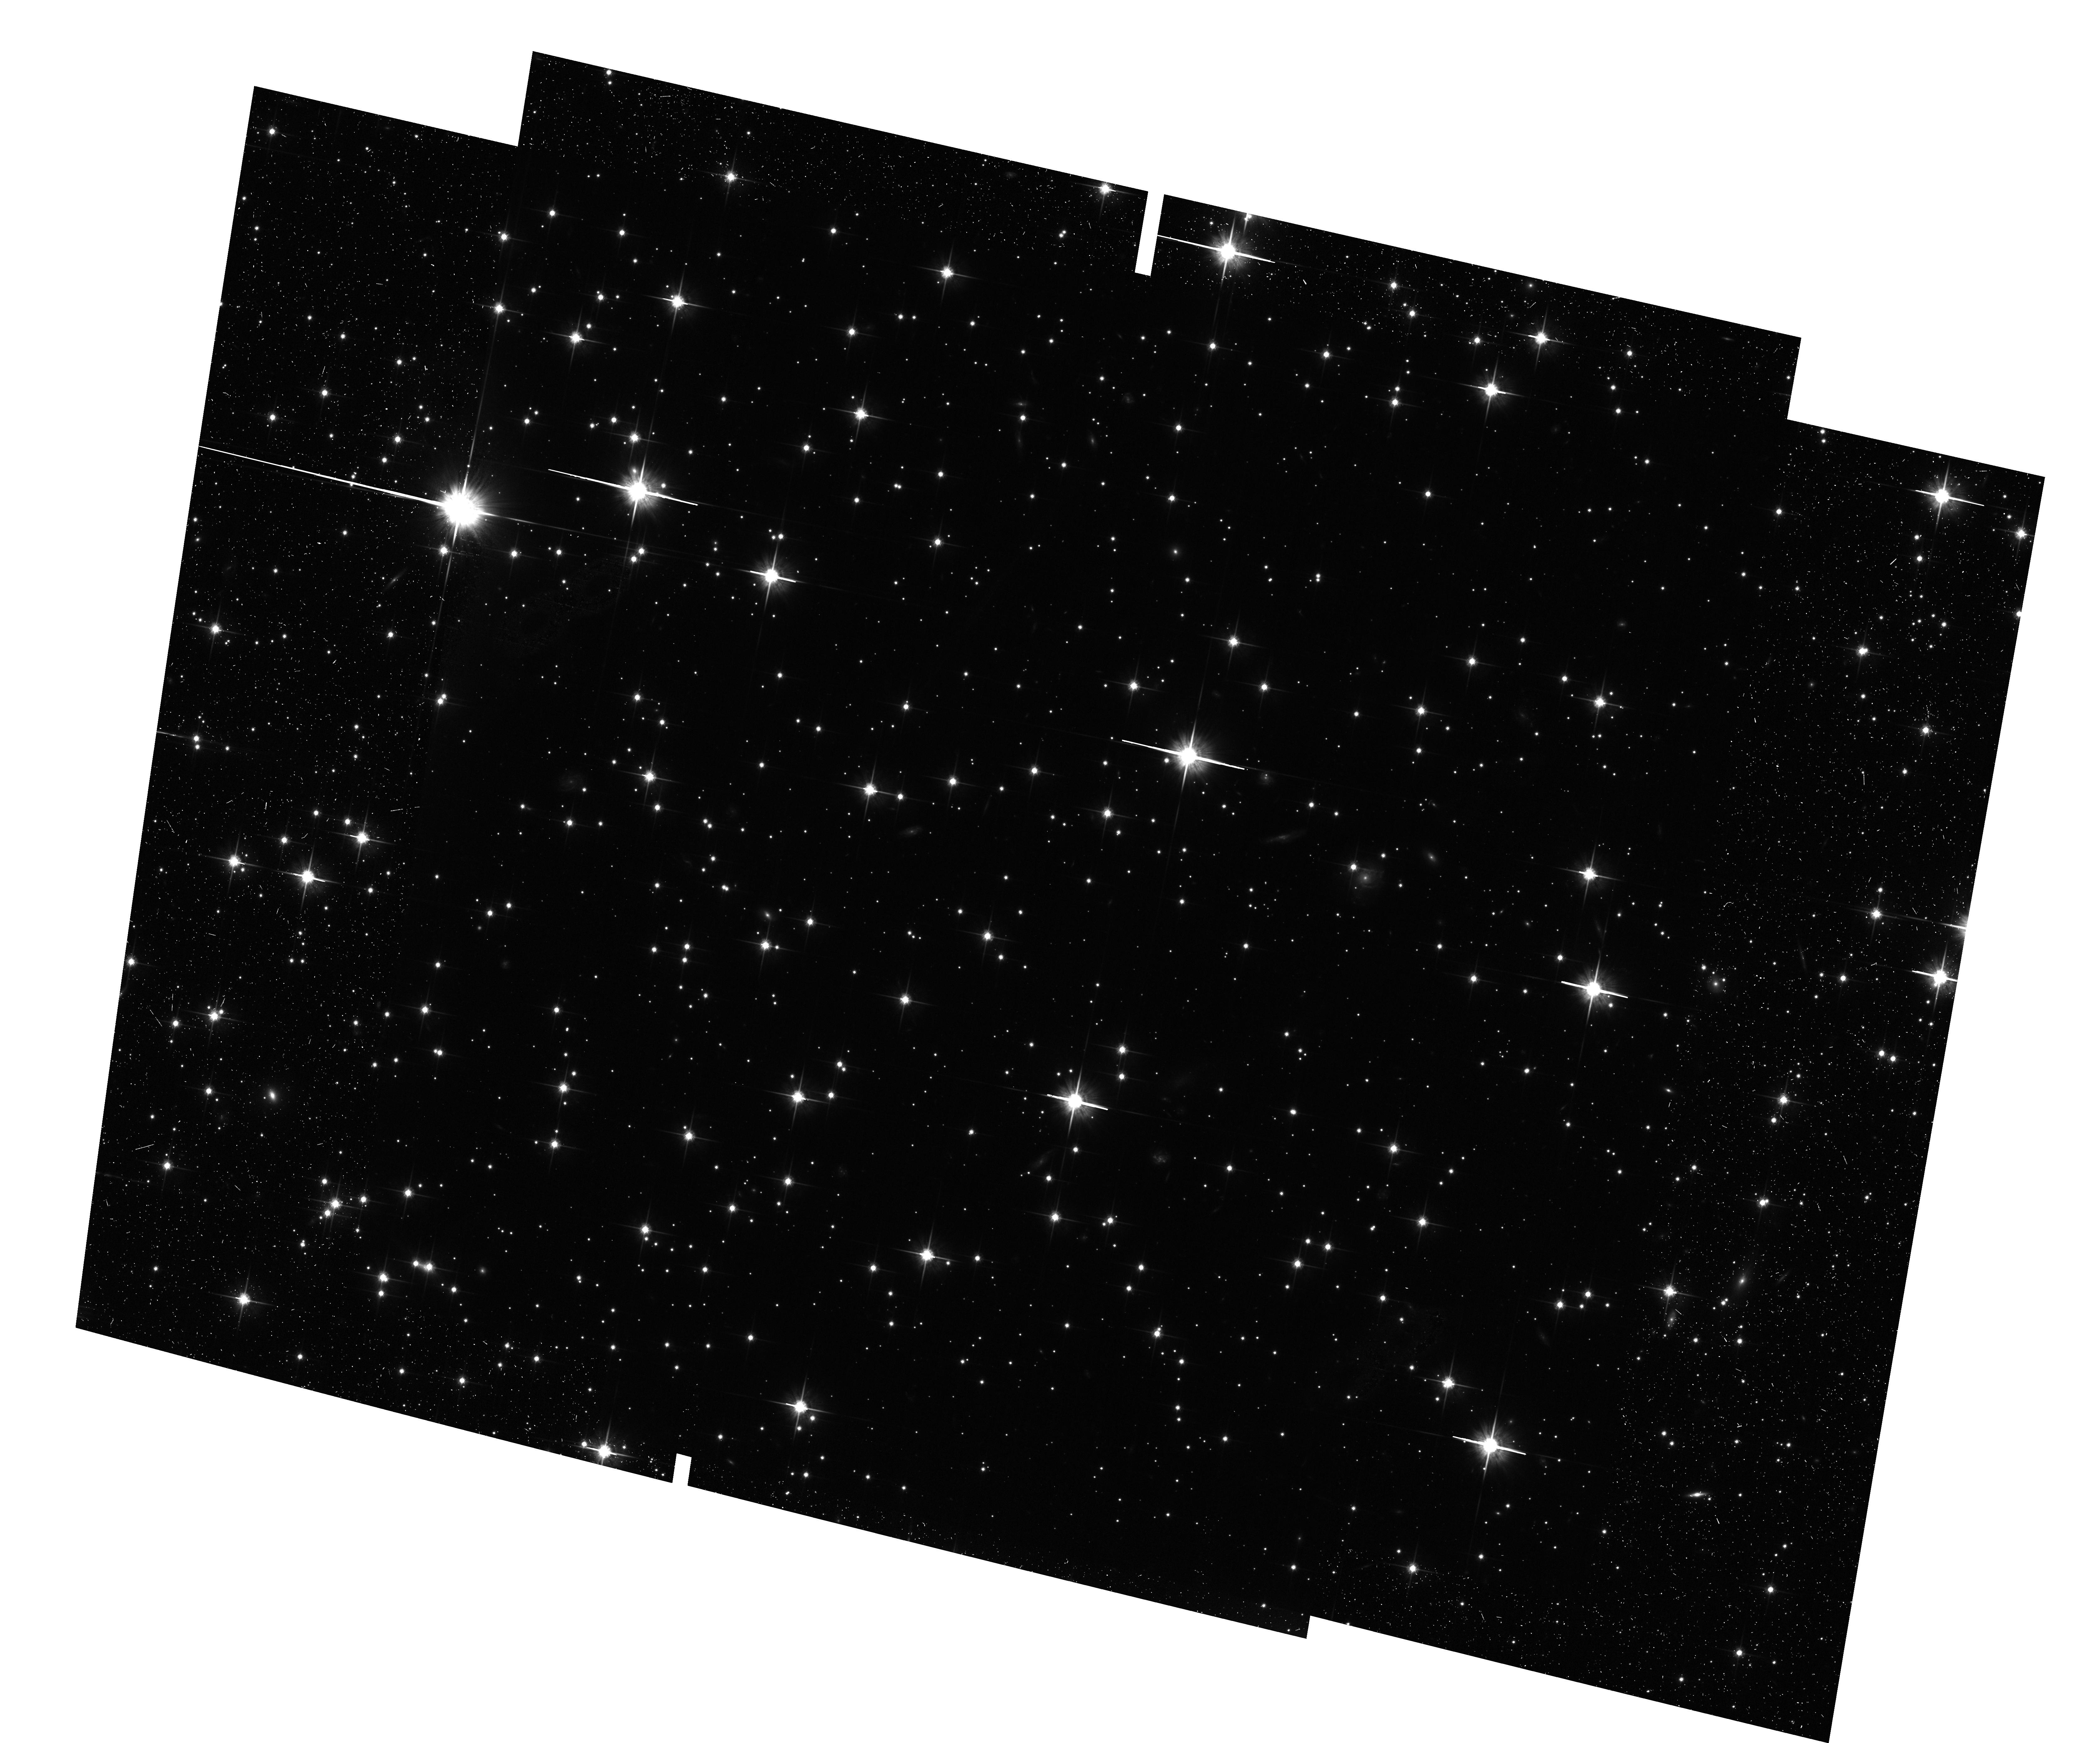
Target: NGC-6819-SHIFTED. Instrument: ACS/WFC. Filter: F814W. Exposure: 24 min. Observation ID: hst_12669_04_acs_wfc_f814w_jbop04

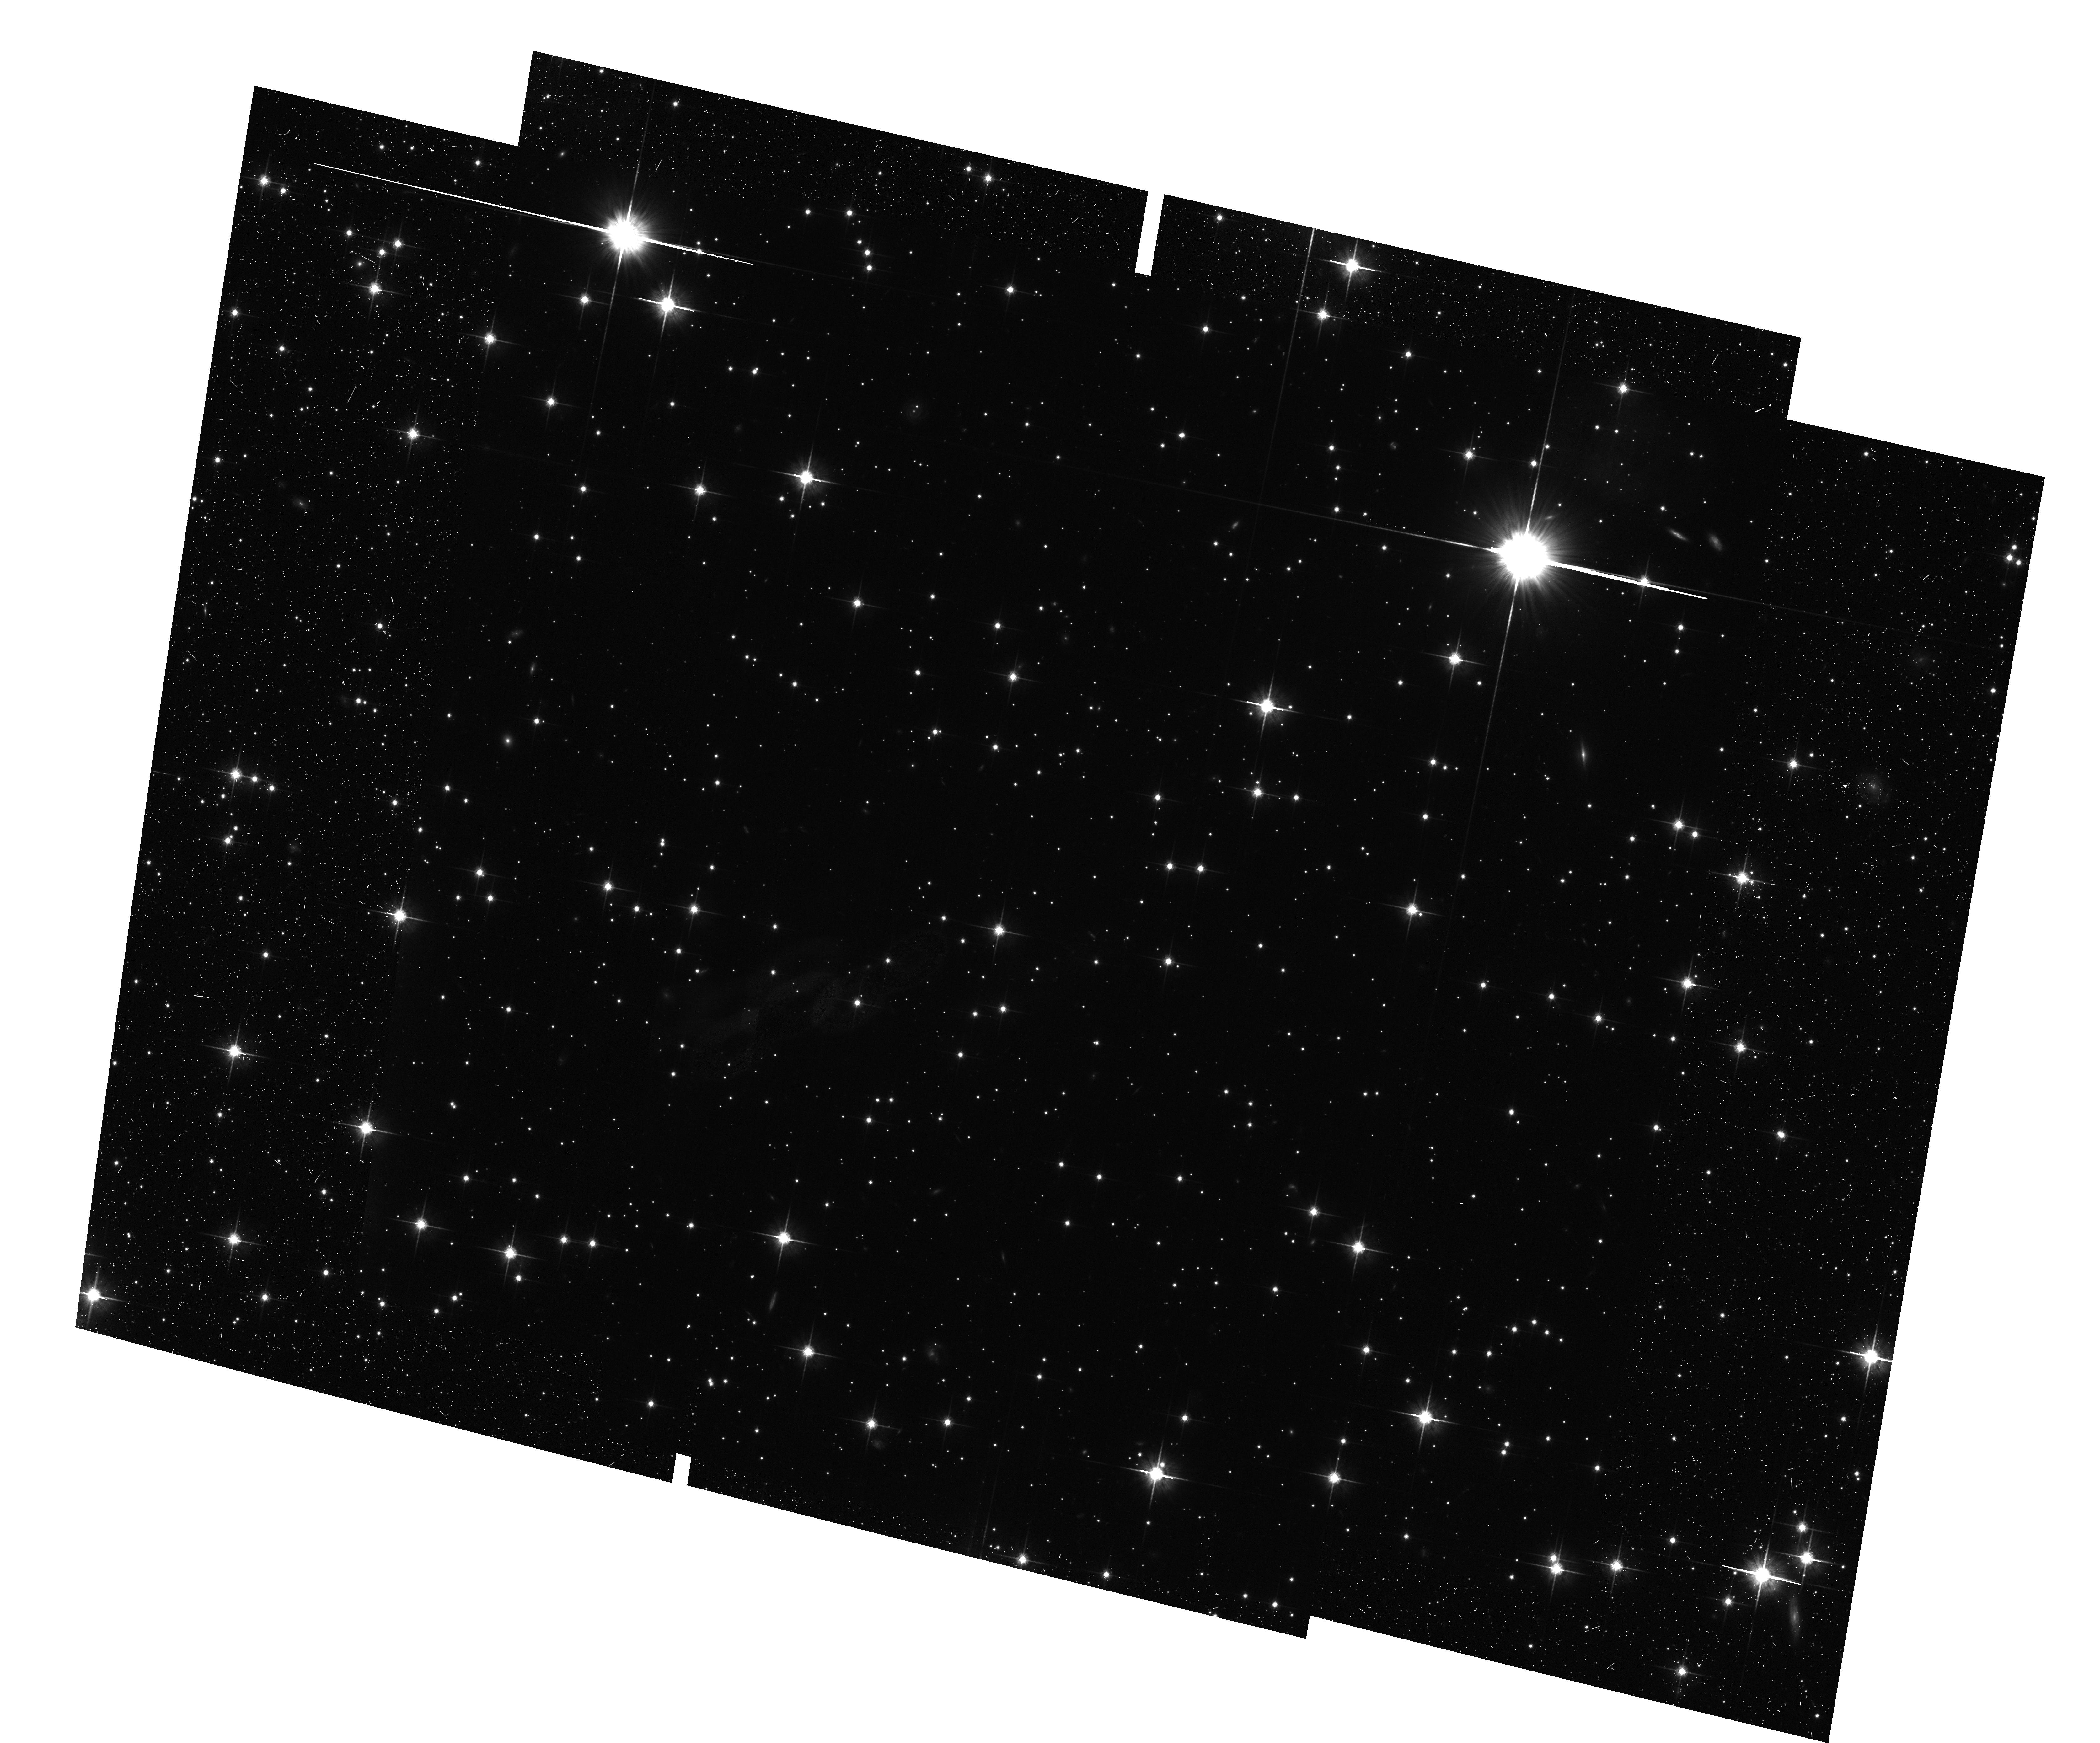
Target: NGC-6819-SHIFTED. Instrument: ACS/WFC. Filter: F814W. Exposure: 24 min. Observation ID: hst_12669_03_acs_wfc_f814w_jbop03

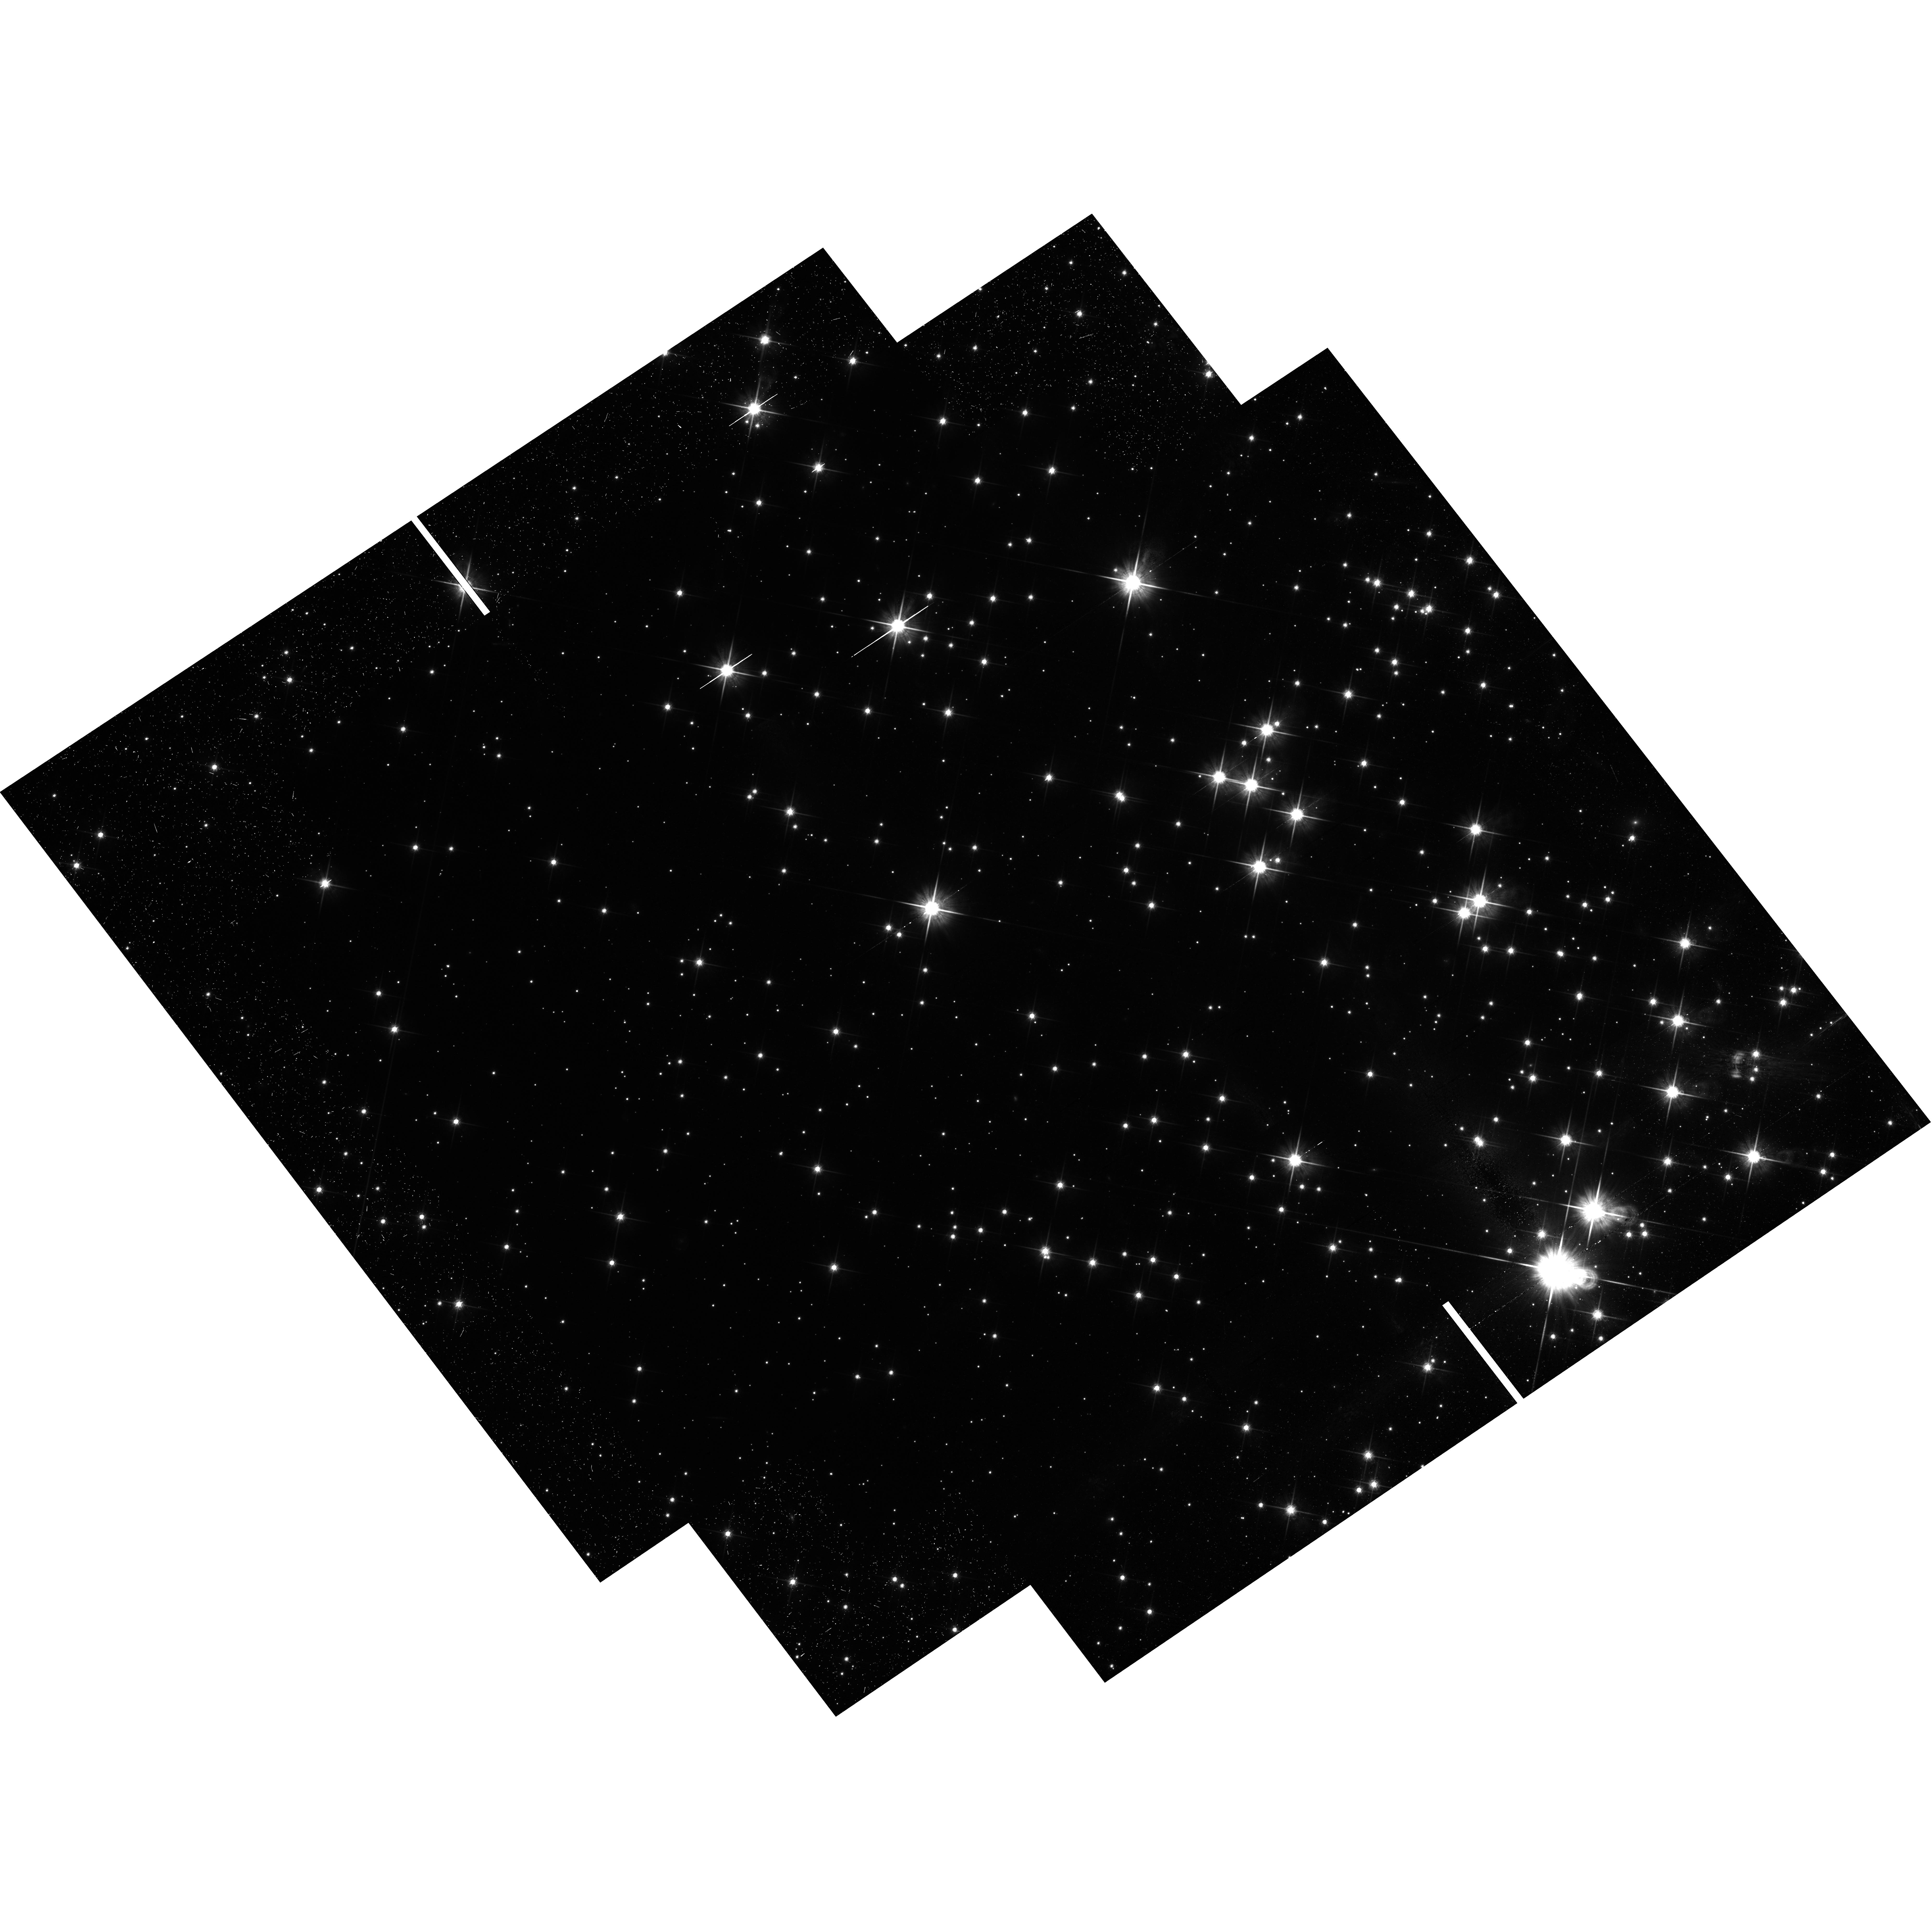
Target: NGC-6819-SHIFTED. Instrument: WFC3/UVIS. Filter: F814W. Exposure: 41 min. Observation ID: hst_12669_02_wfc3_uvis_f814w_ibop02

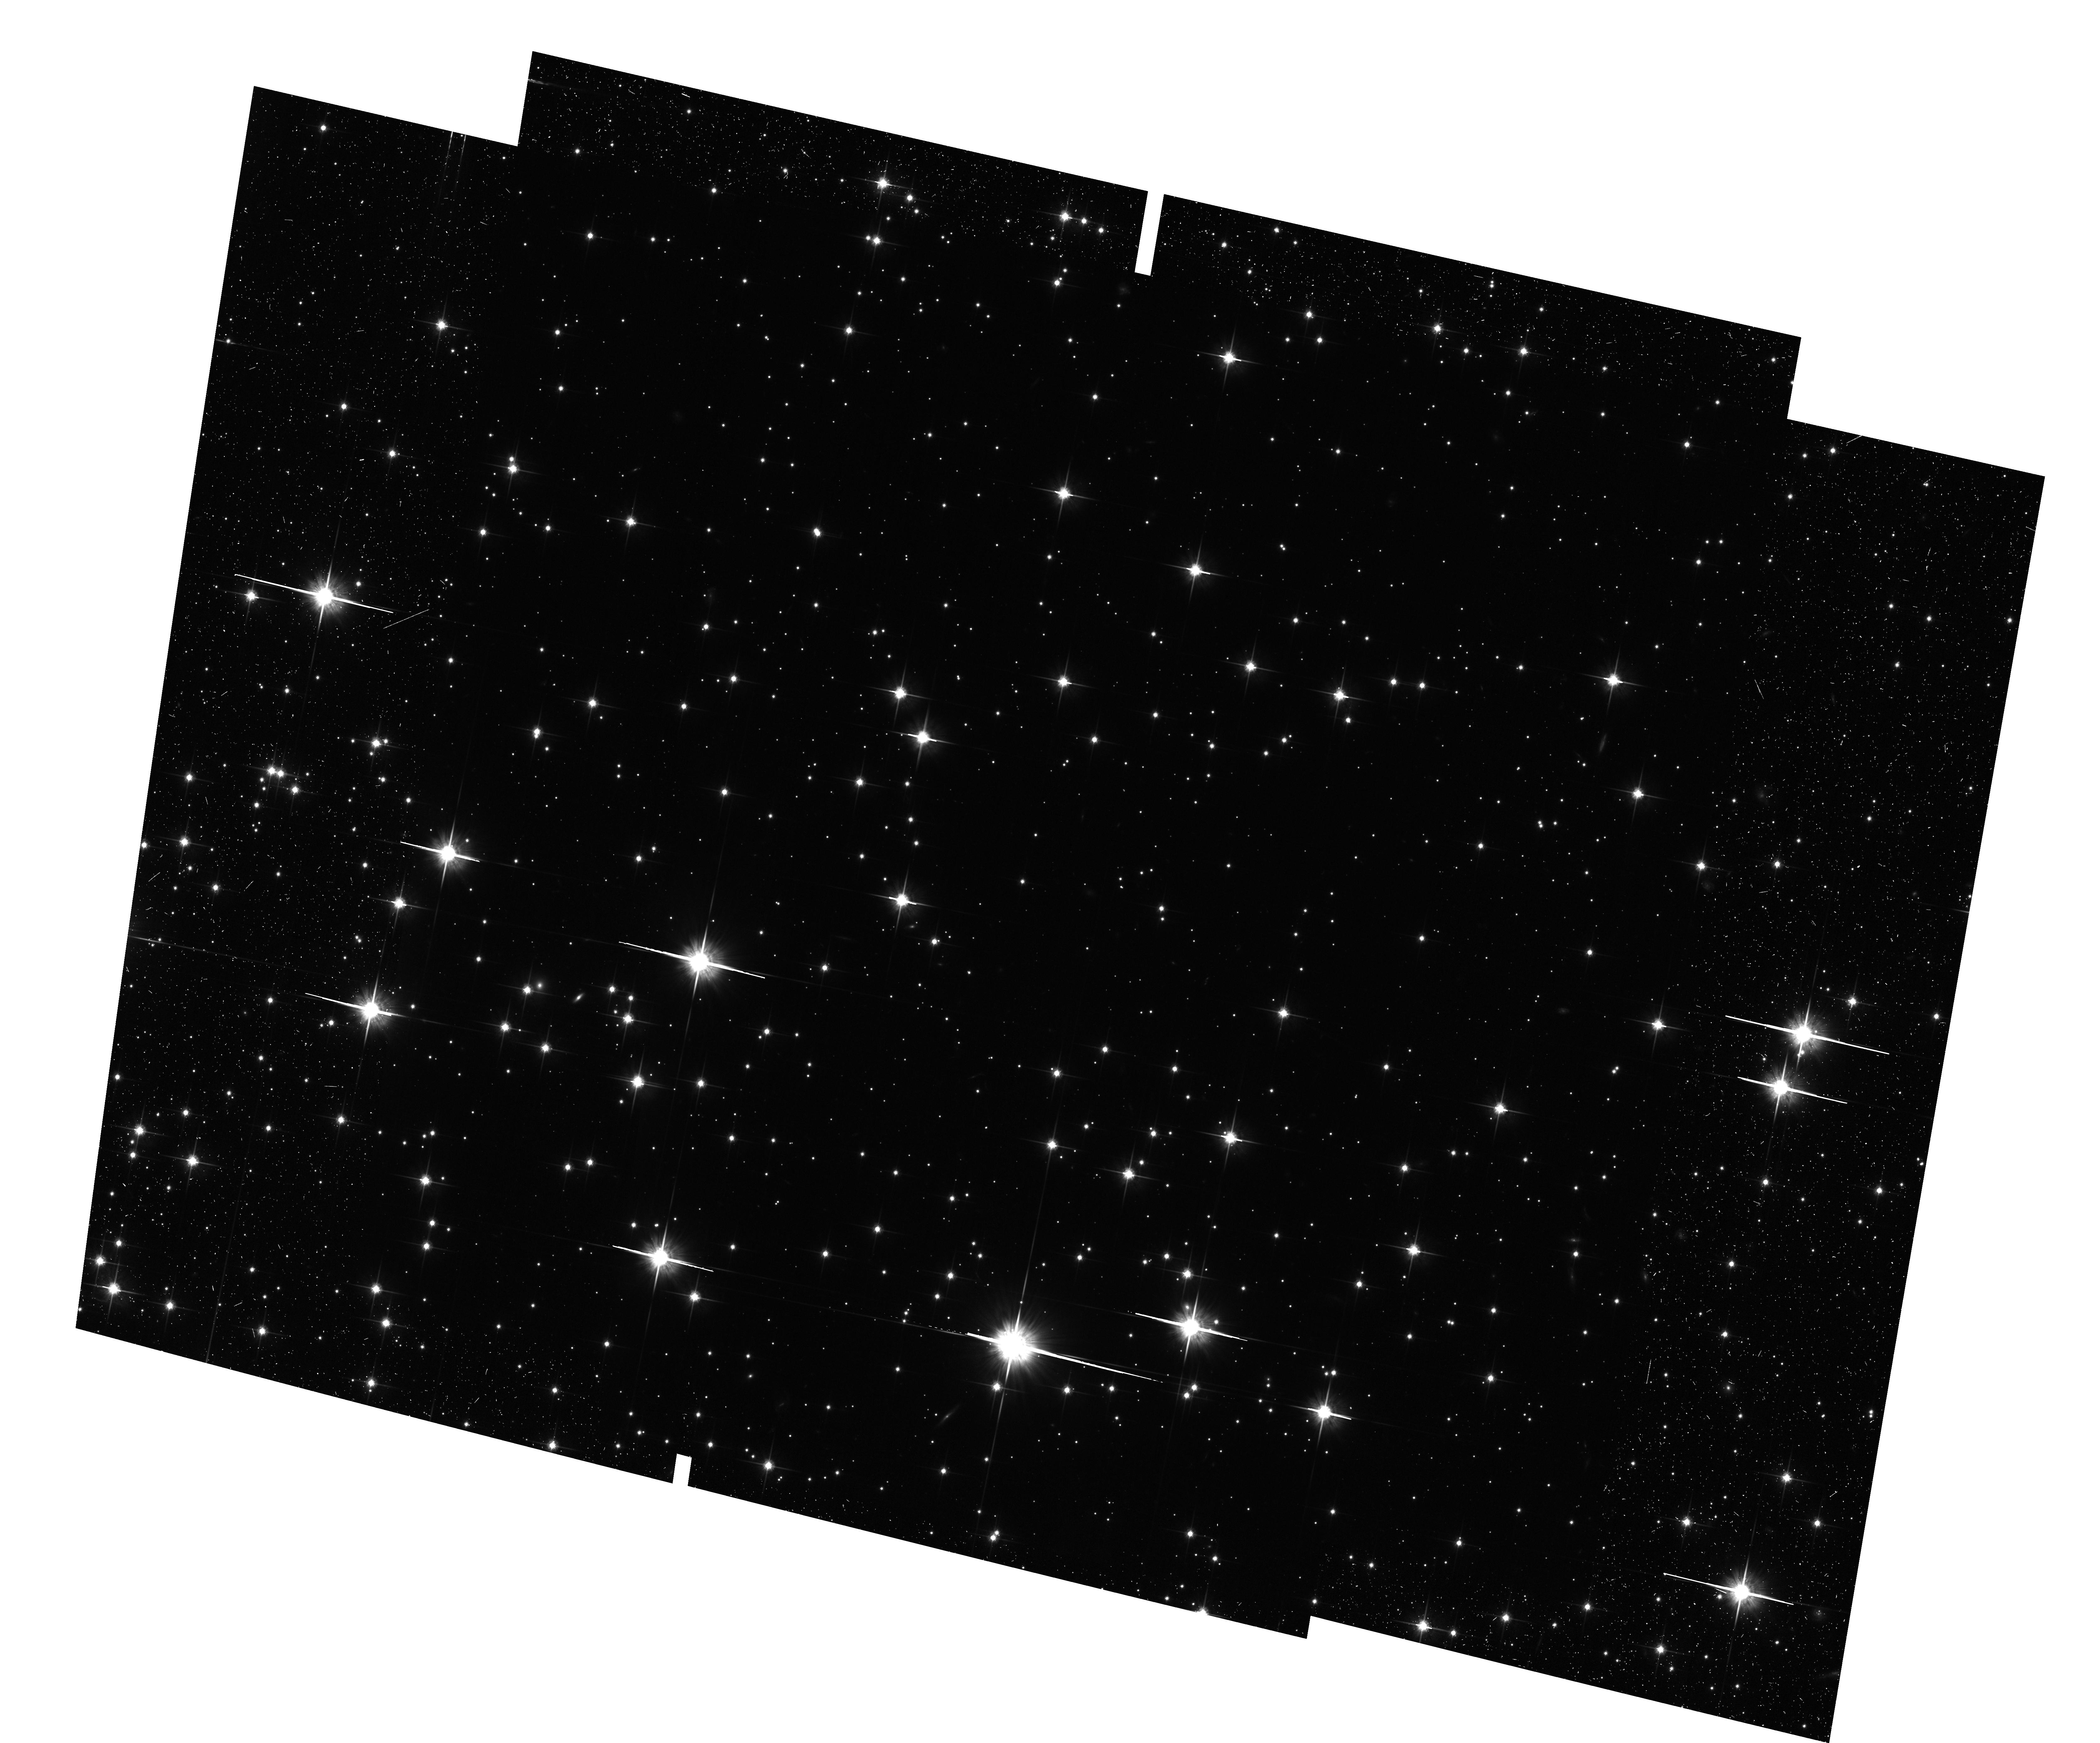
Target: NGC-6819-SHIFTED. Instrument: ACS/WFC. Filter: F814W. Exposure: 24 min. Observation ID: hst_12669_02_acs_wfc_f814w_jbop02

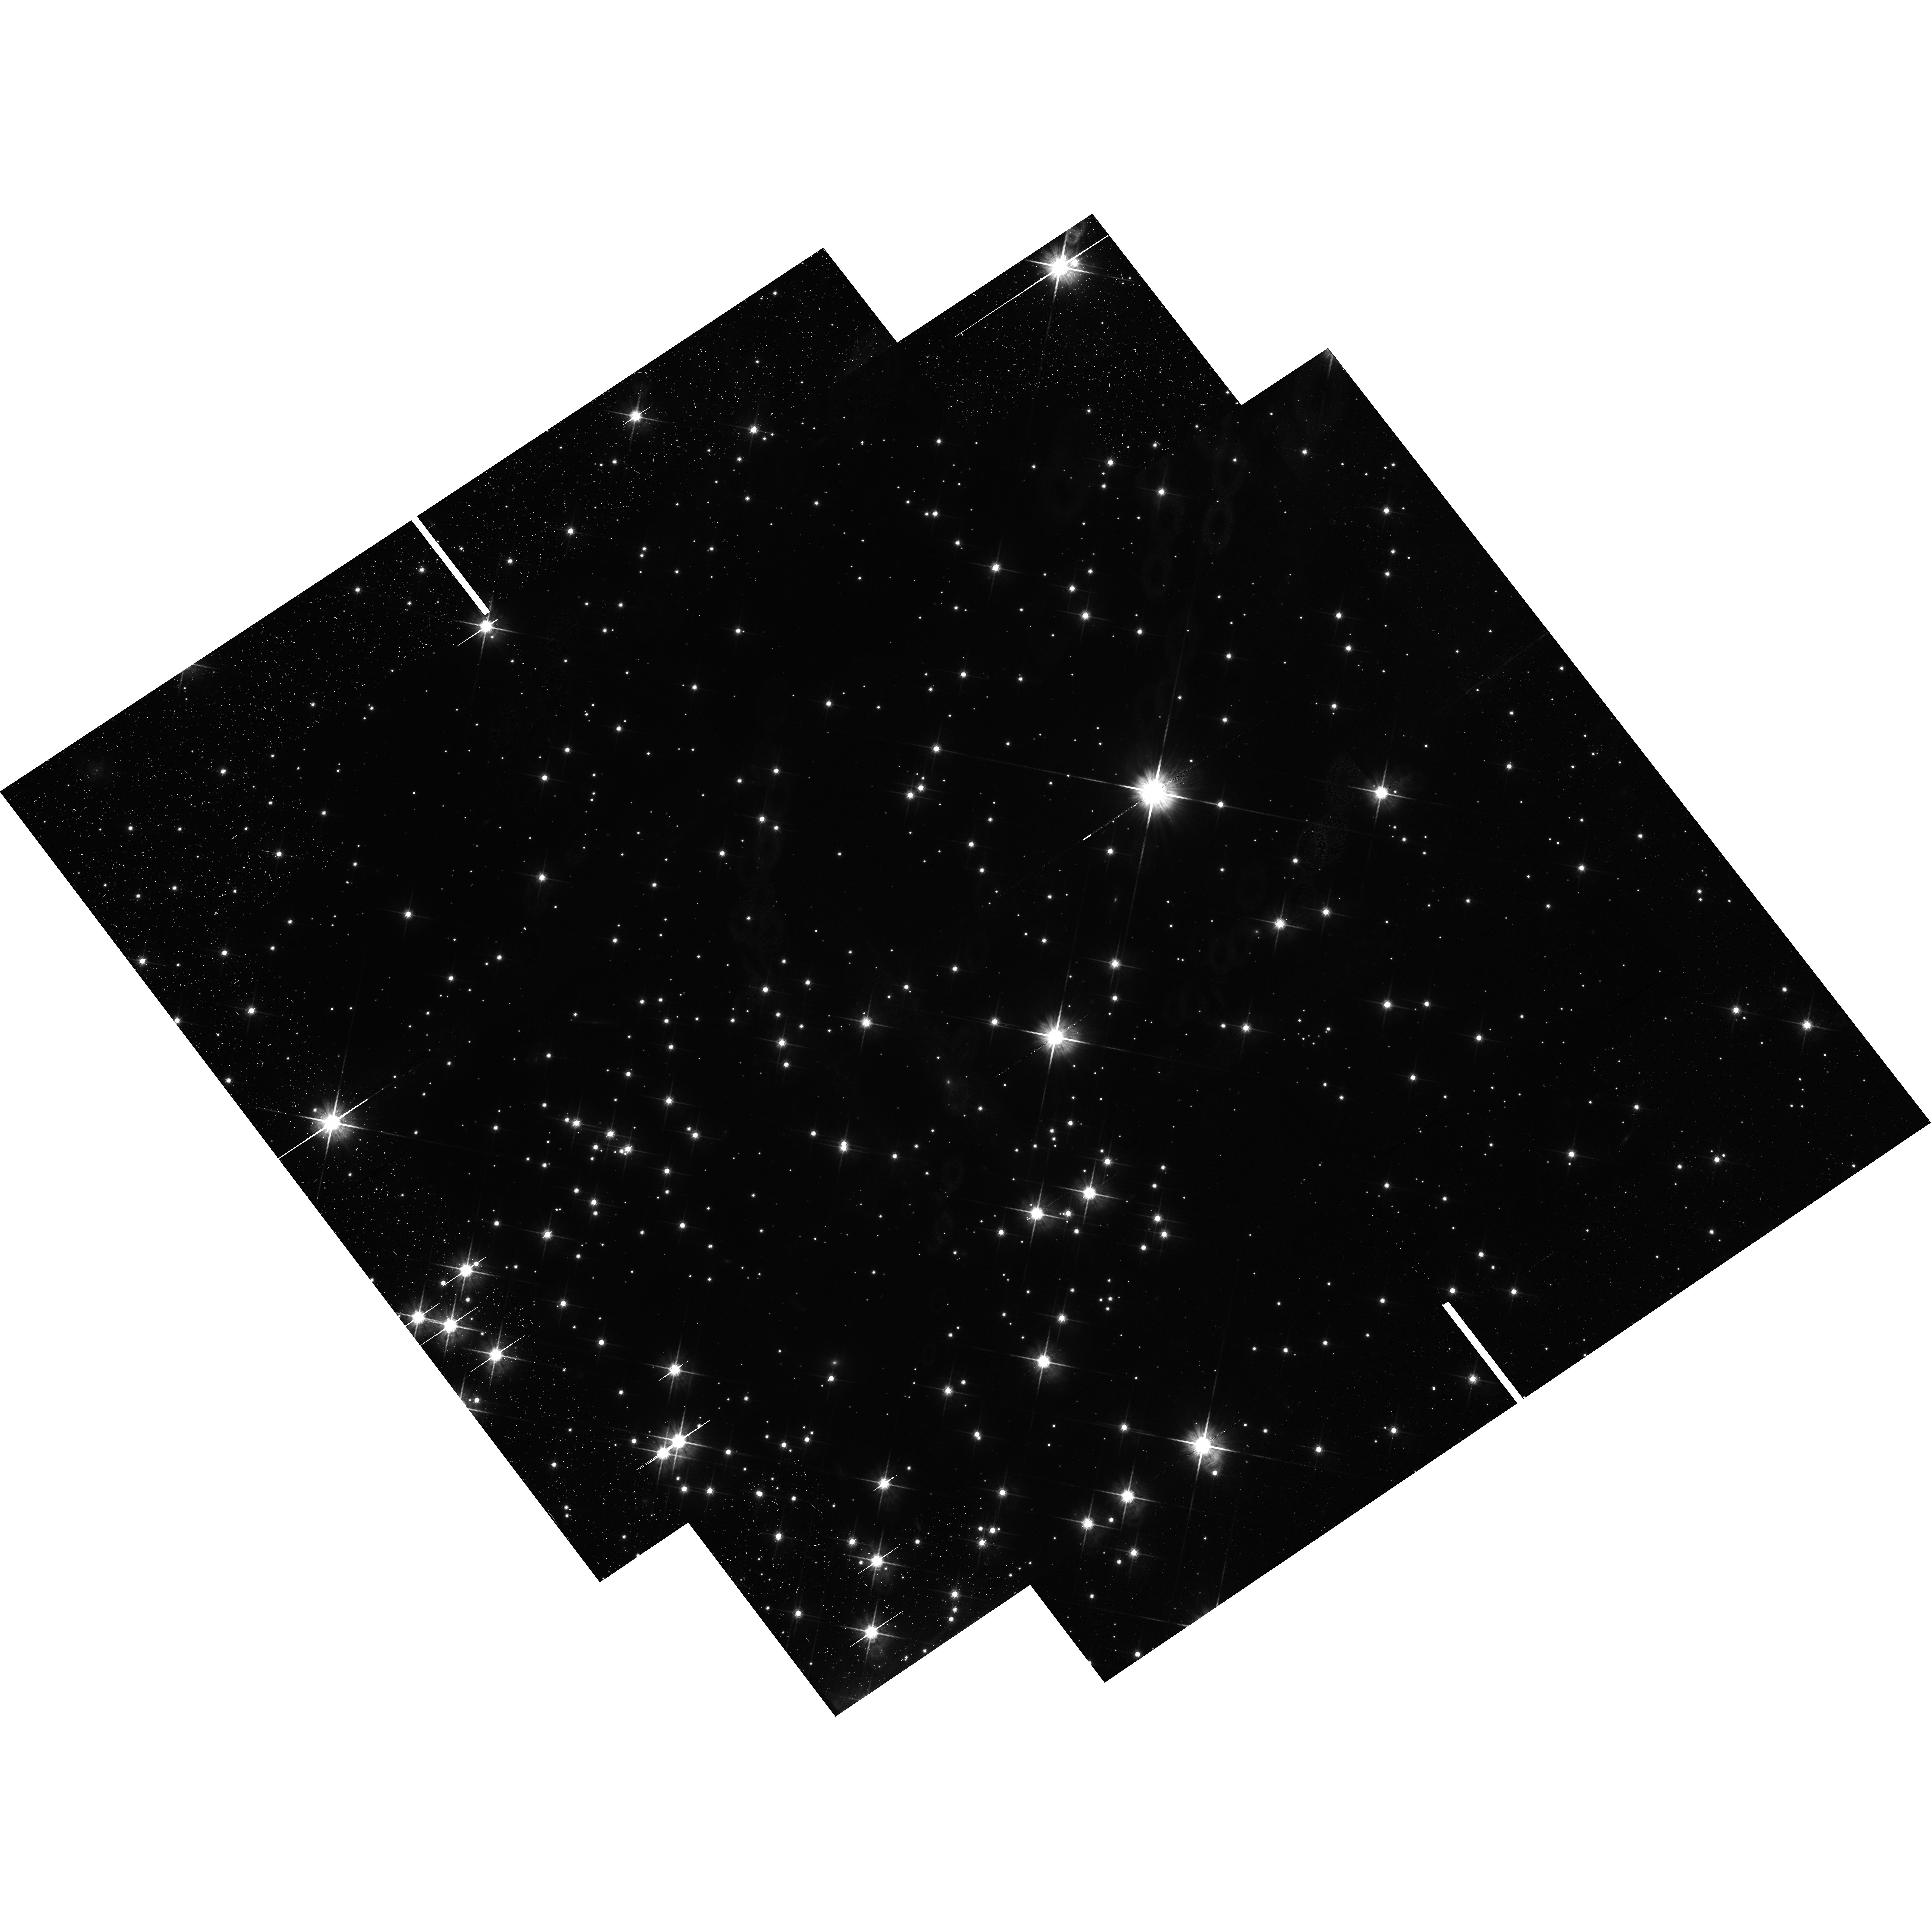
Target: NGC-6819-SHIFTED. Instrument: WFC3/UVIS. Filter: F814W. Exposure: 41 min. Observation ID: hst_12669_03_wfc3_uvis_f814w_ibop03

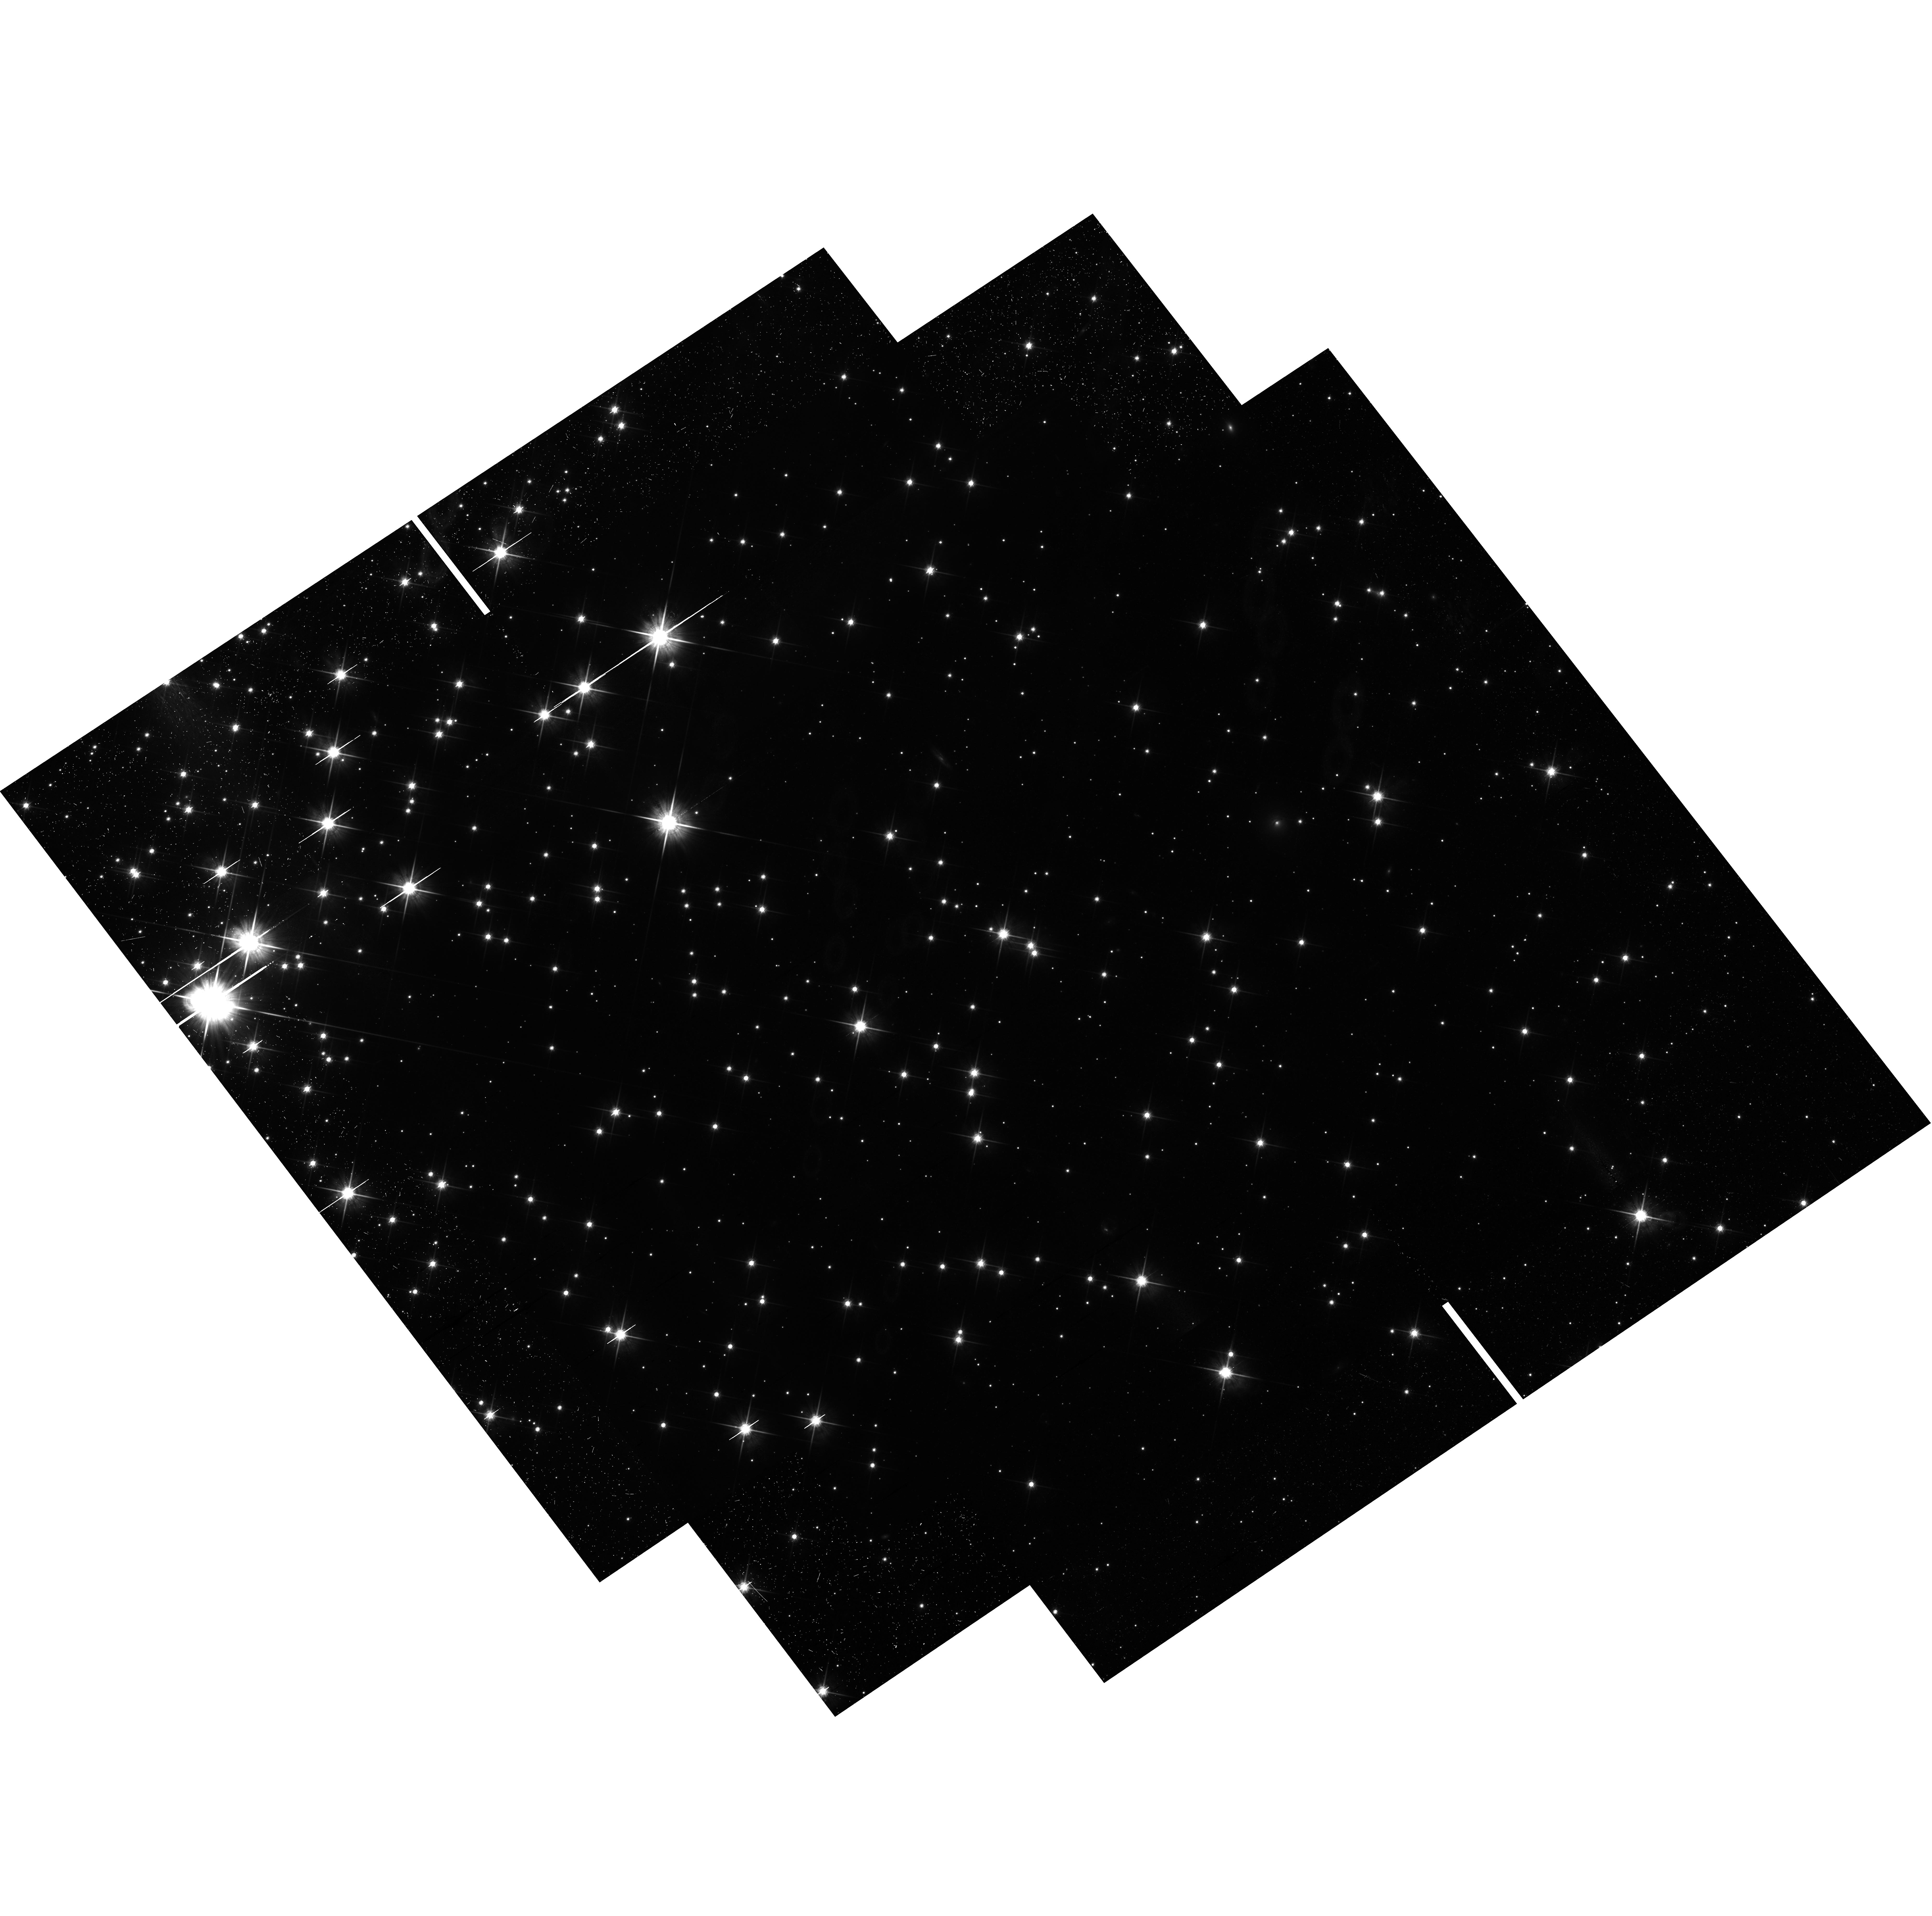
Target: NGC-6819-SHIFTED. Instrument: WFC3/UVIS. Filter: F814W. Exposure: 41 min. Observation ID: hst_12669_01_wfc3_uvis_f814w_ibop01

Exploring the Bottom End of the White Dwarf Cooling Sequence in the Open Cluster NGC6819 (PI: Bedin, Luigi R.)

The recent discovery by our group of an unexpectedly bright end of the white-dwarf (WD) luminosity function (LF) of the metal-rich, old open cluster NGC 6791 casts serious doubts on our understanding of the physical process which rules the formation and the cooling of WDs. It is clear at this point that the theory badly needs more observations. Here we propose WFC3/UVIS and ACS/WFC HST observations reaching the bottom end of the WD LF, for the first time in a solar-metallicity, 2.5-Gyr-old, populous open cluster: NGC 6819.